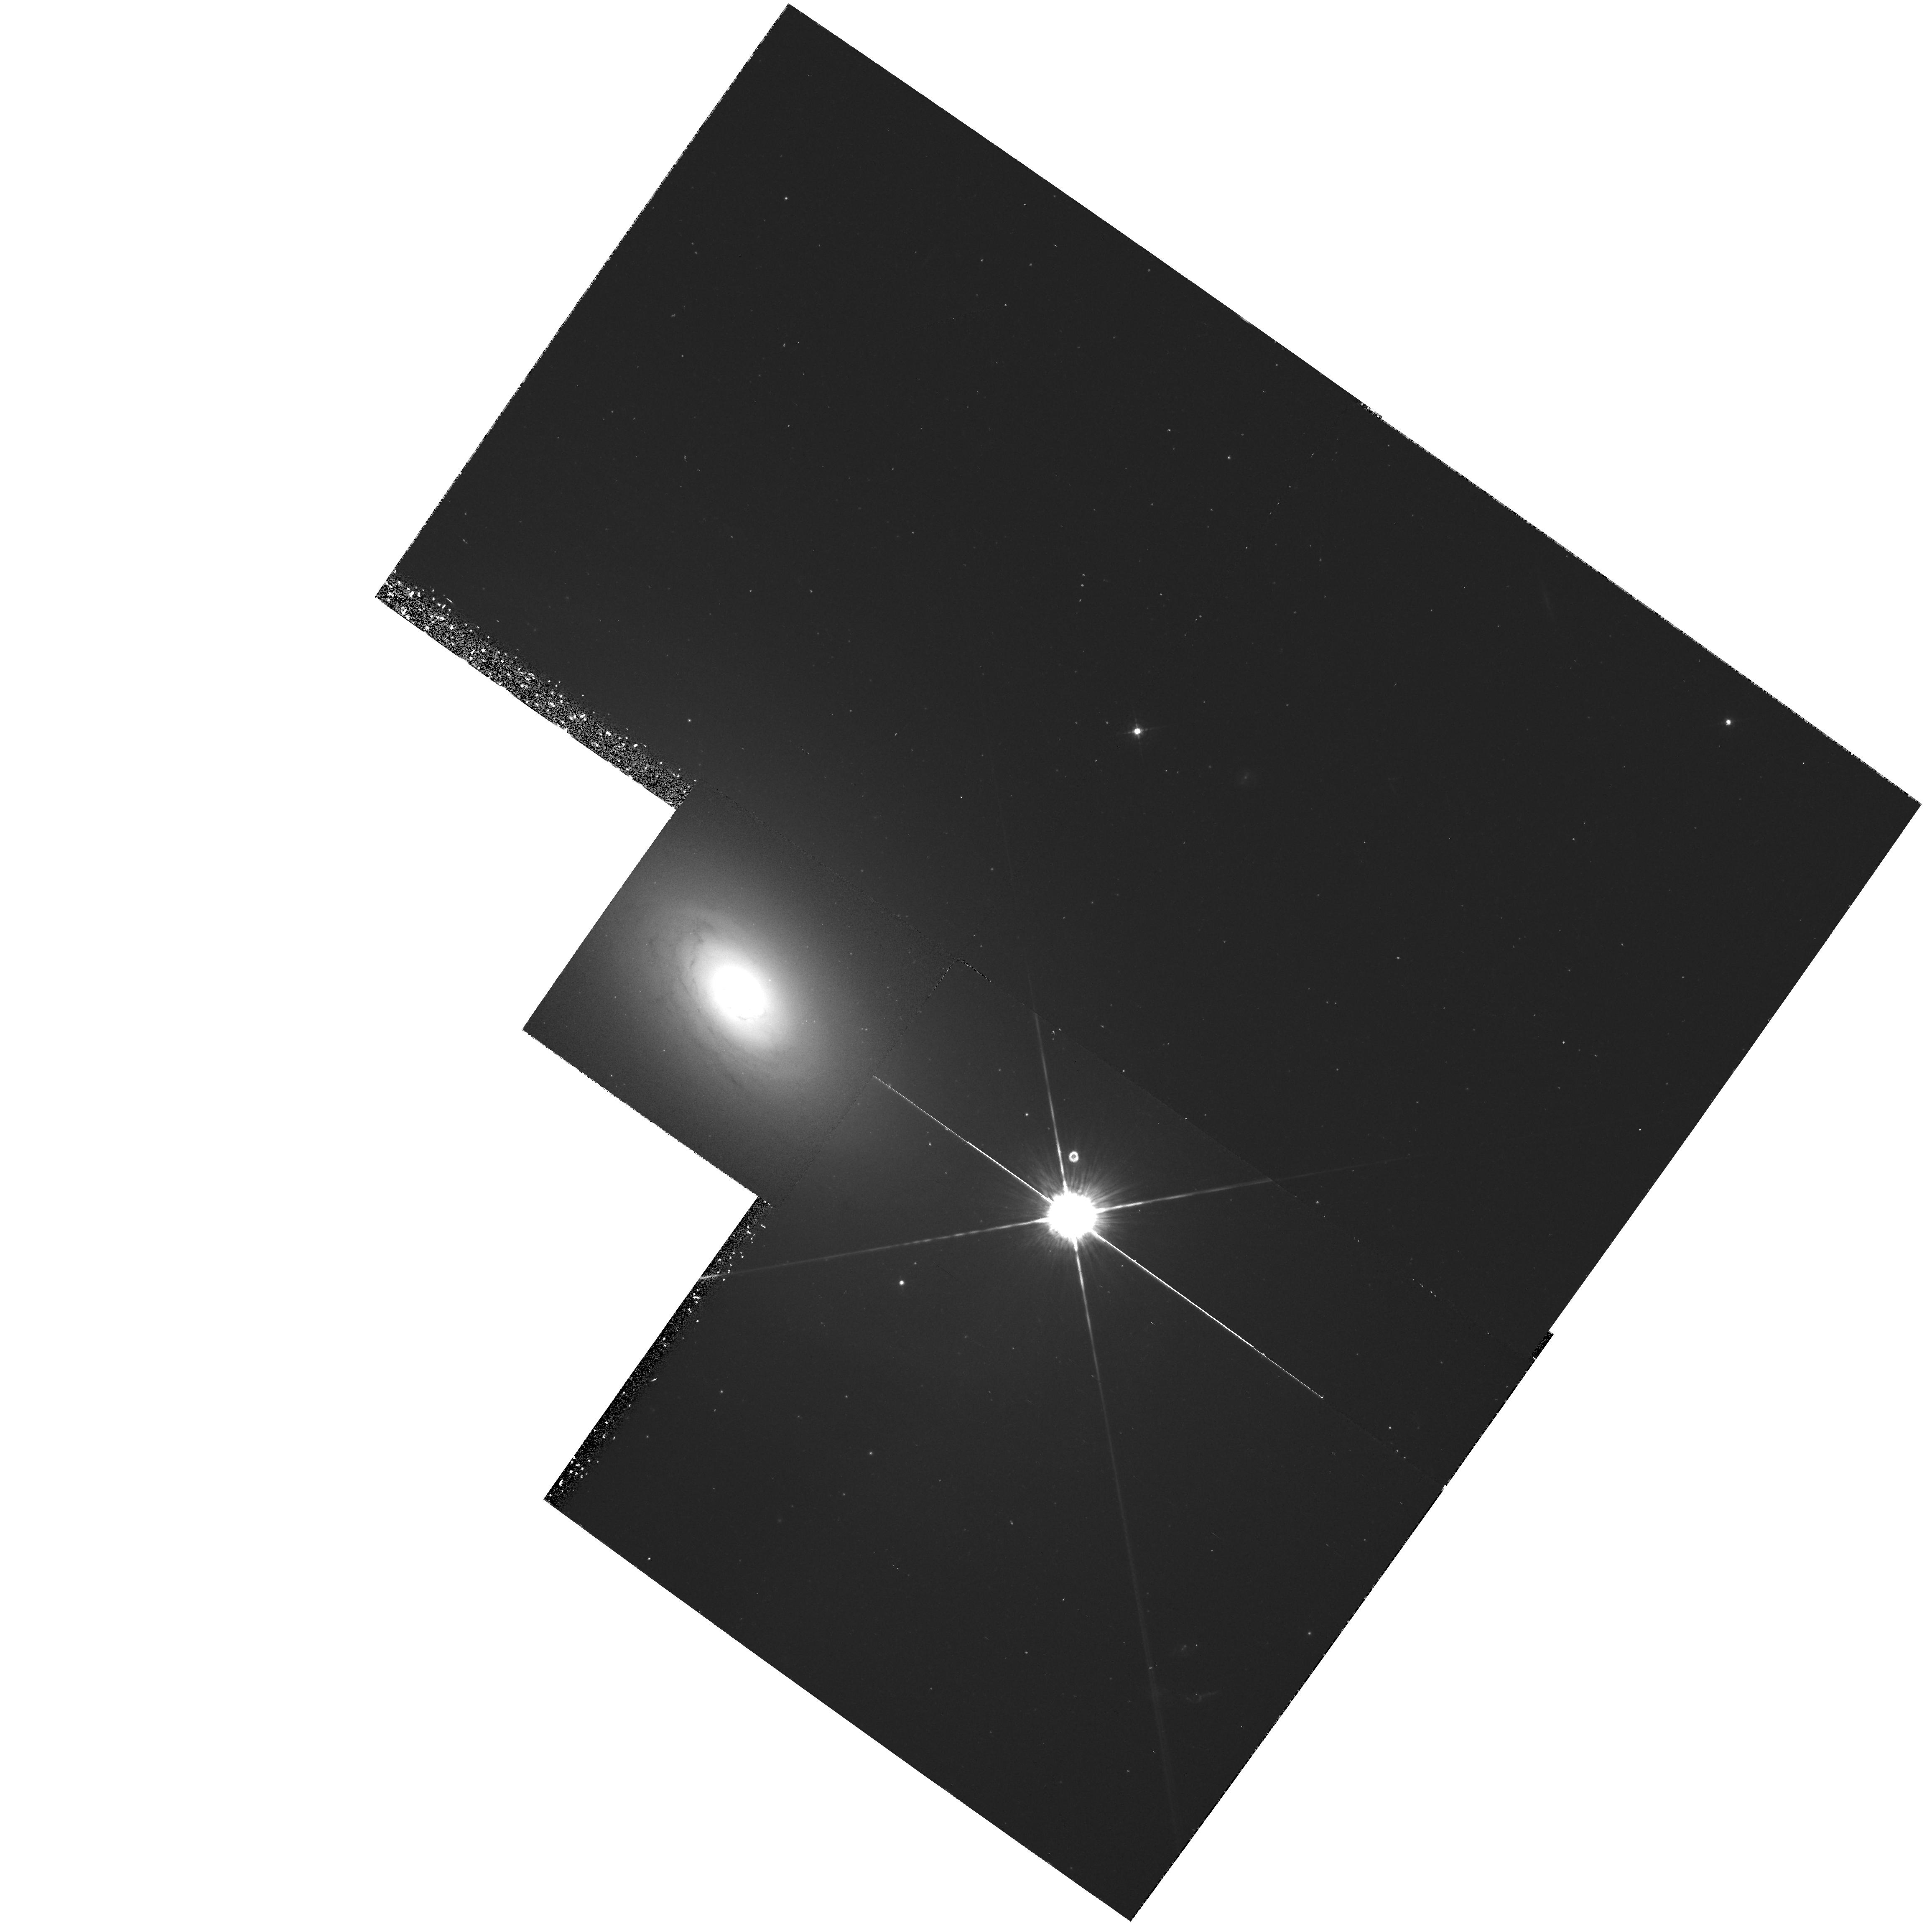
Target: NGC2974. Instrument: WFPC2/PC. Filter: F547M. Exposure: 23 min. Observation ID: hst_6822_02_wfpc2_pc_f547m_u3wm02

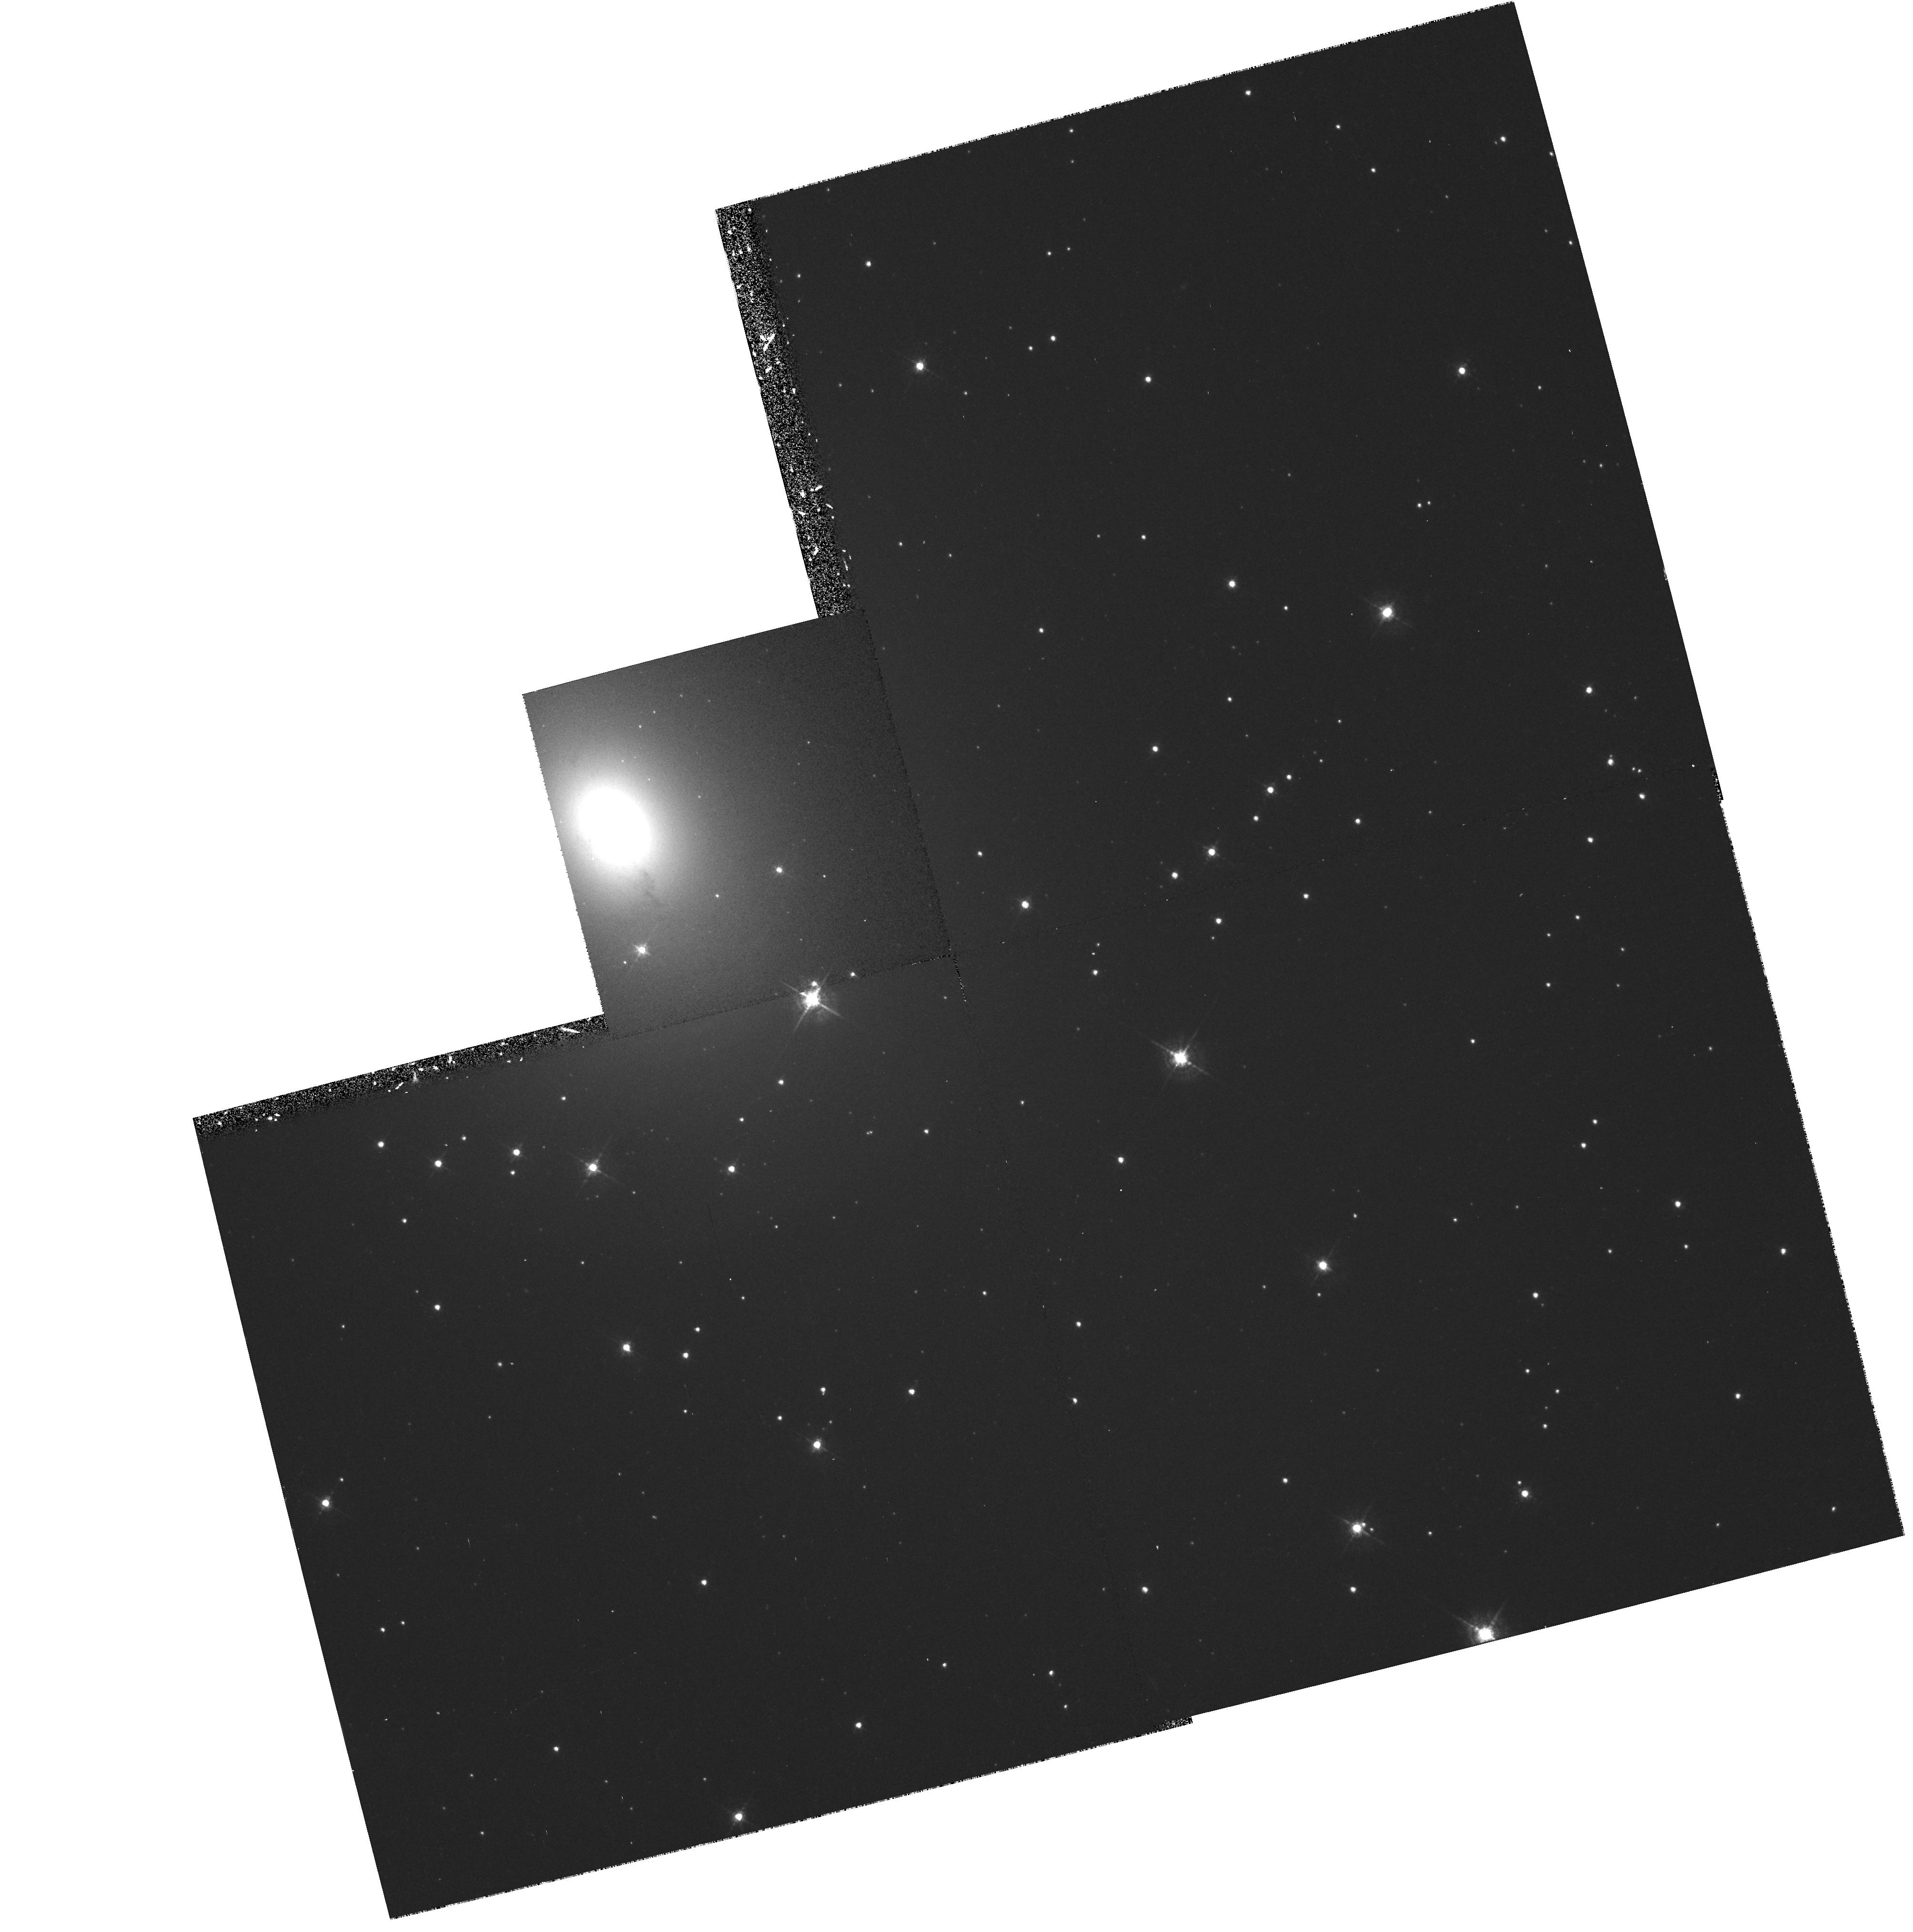
Target: NGC3136. Instrument: WFPC2/PC. Filter: F547M. Exposure: 22 min. Observation ID: hst_6822_03_wfpc2_pc_f547m_u3wm03

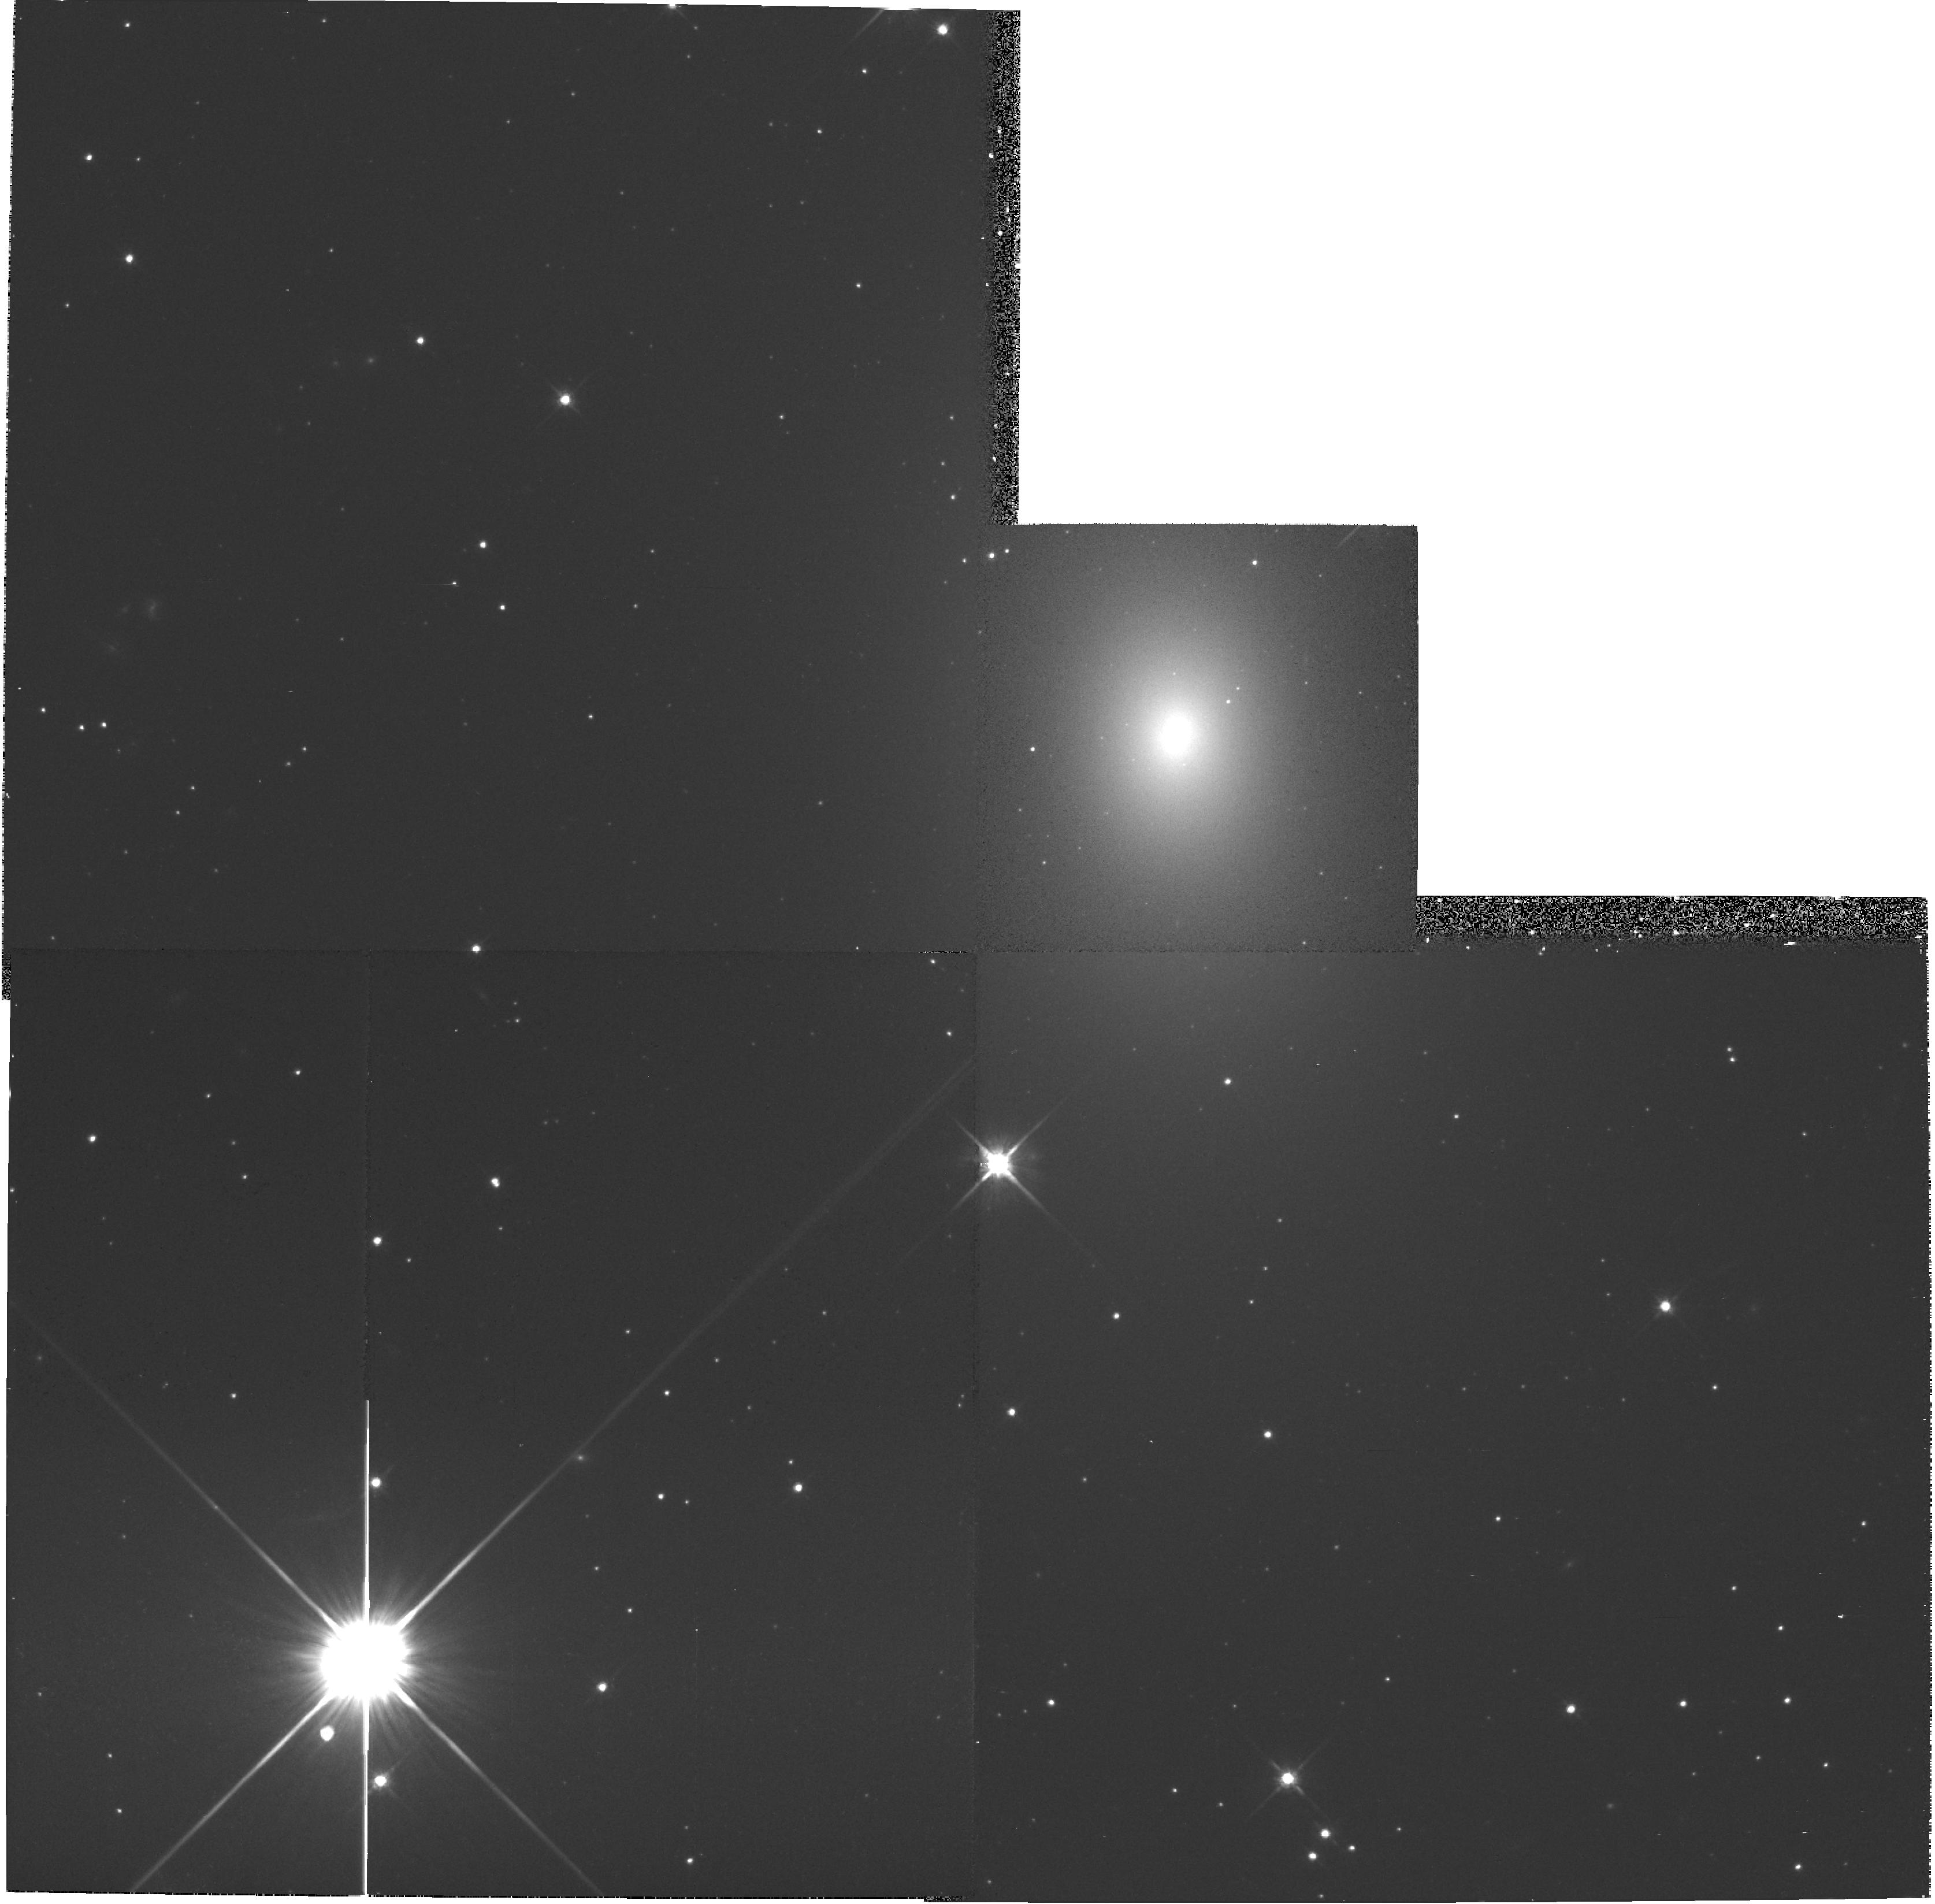
Target: NGC2325. Instrument: WFPC2/PC. Filter: F814W. Exposure: 7 min. Observation ID: hst_6822_01_wfpc2_pc_f814w_u3wm01

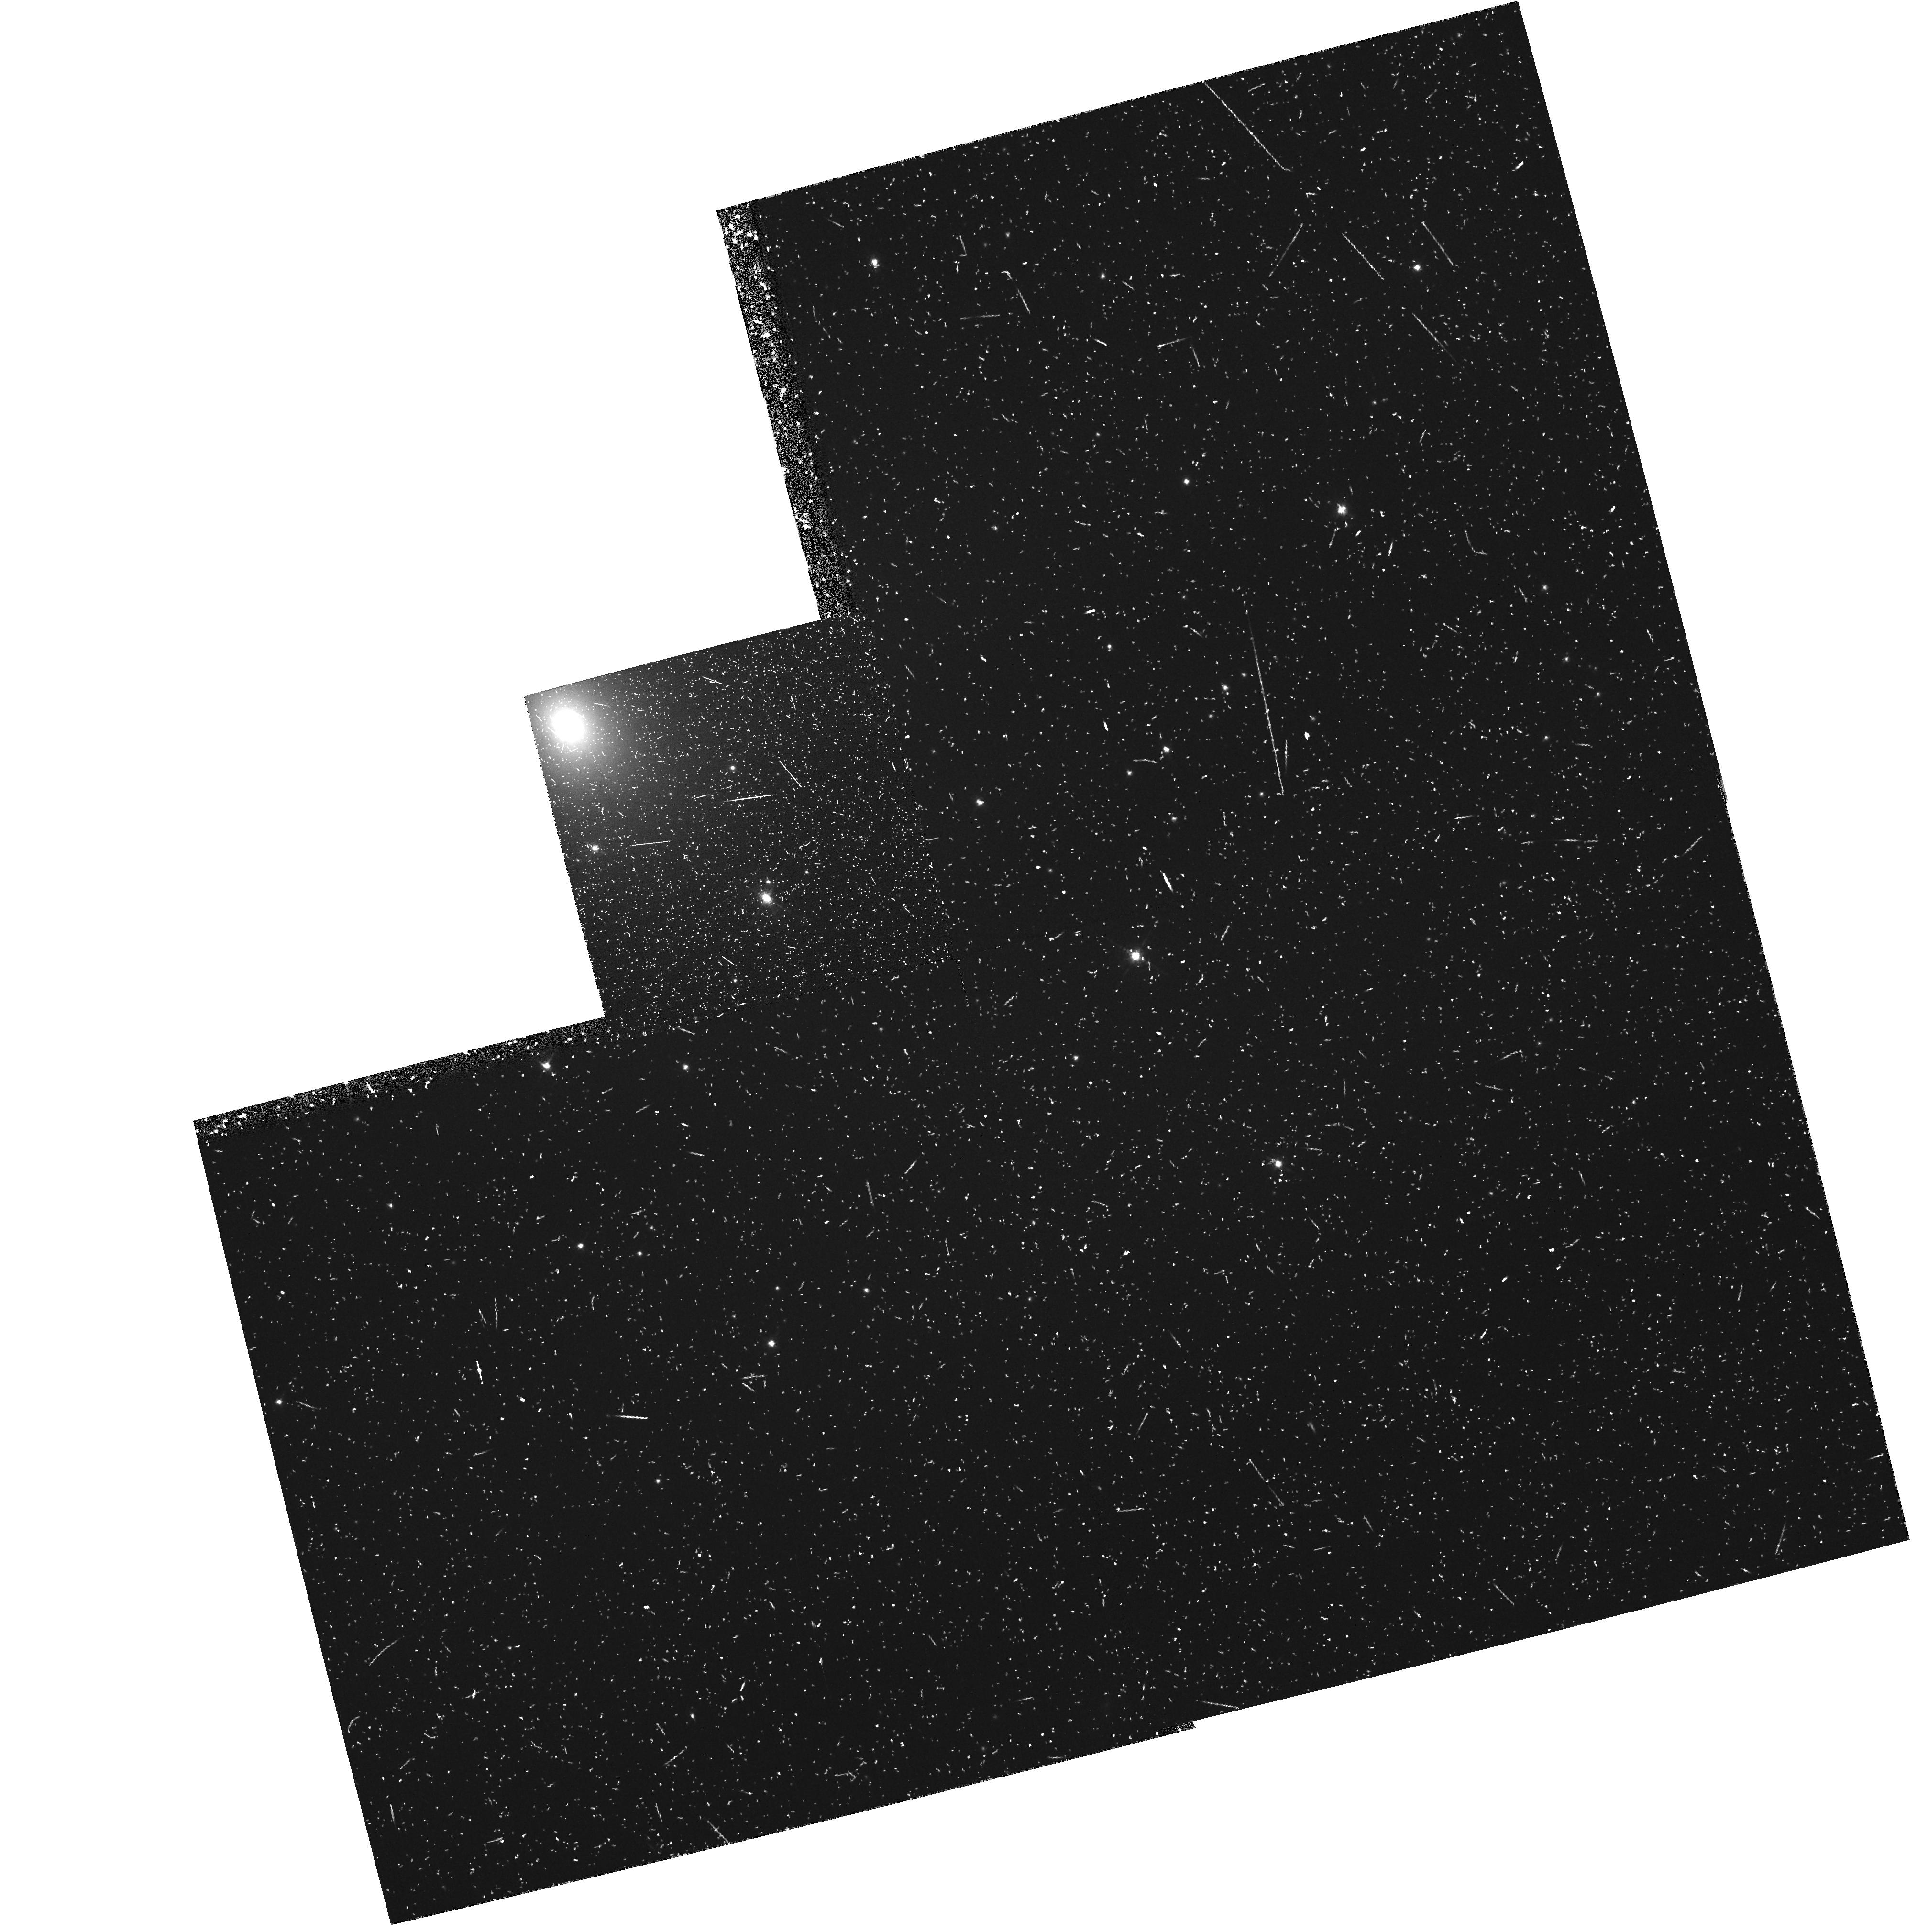
Target: NGC3136. Instrument: WFPC2/PC. Filter: FR680P15. Exposure: 42 min. Observation ID: u3wm0306r

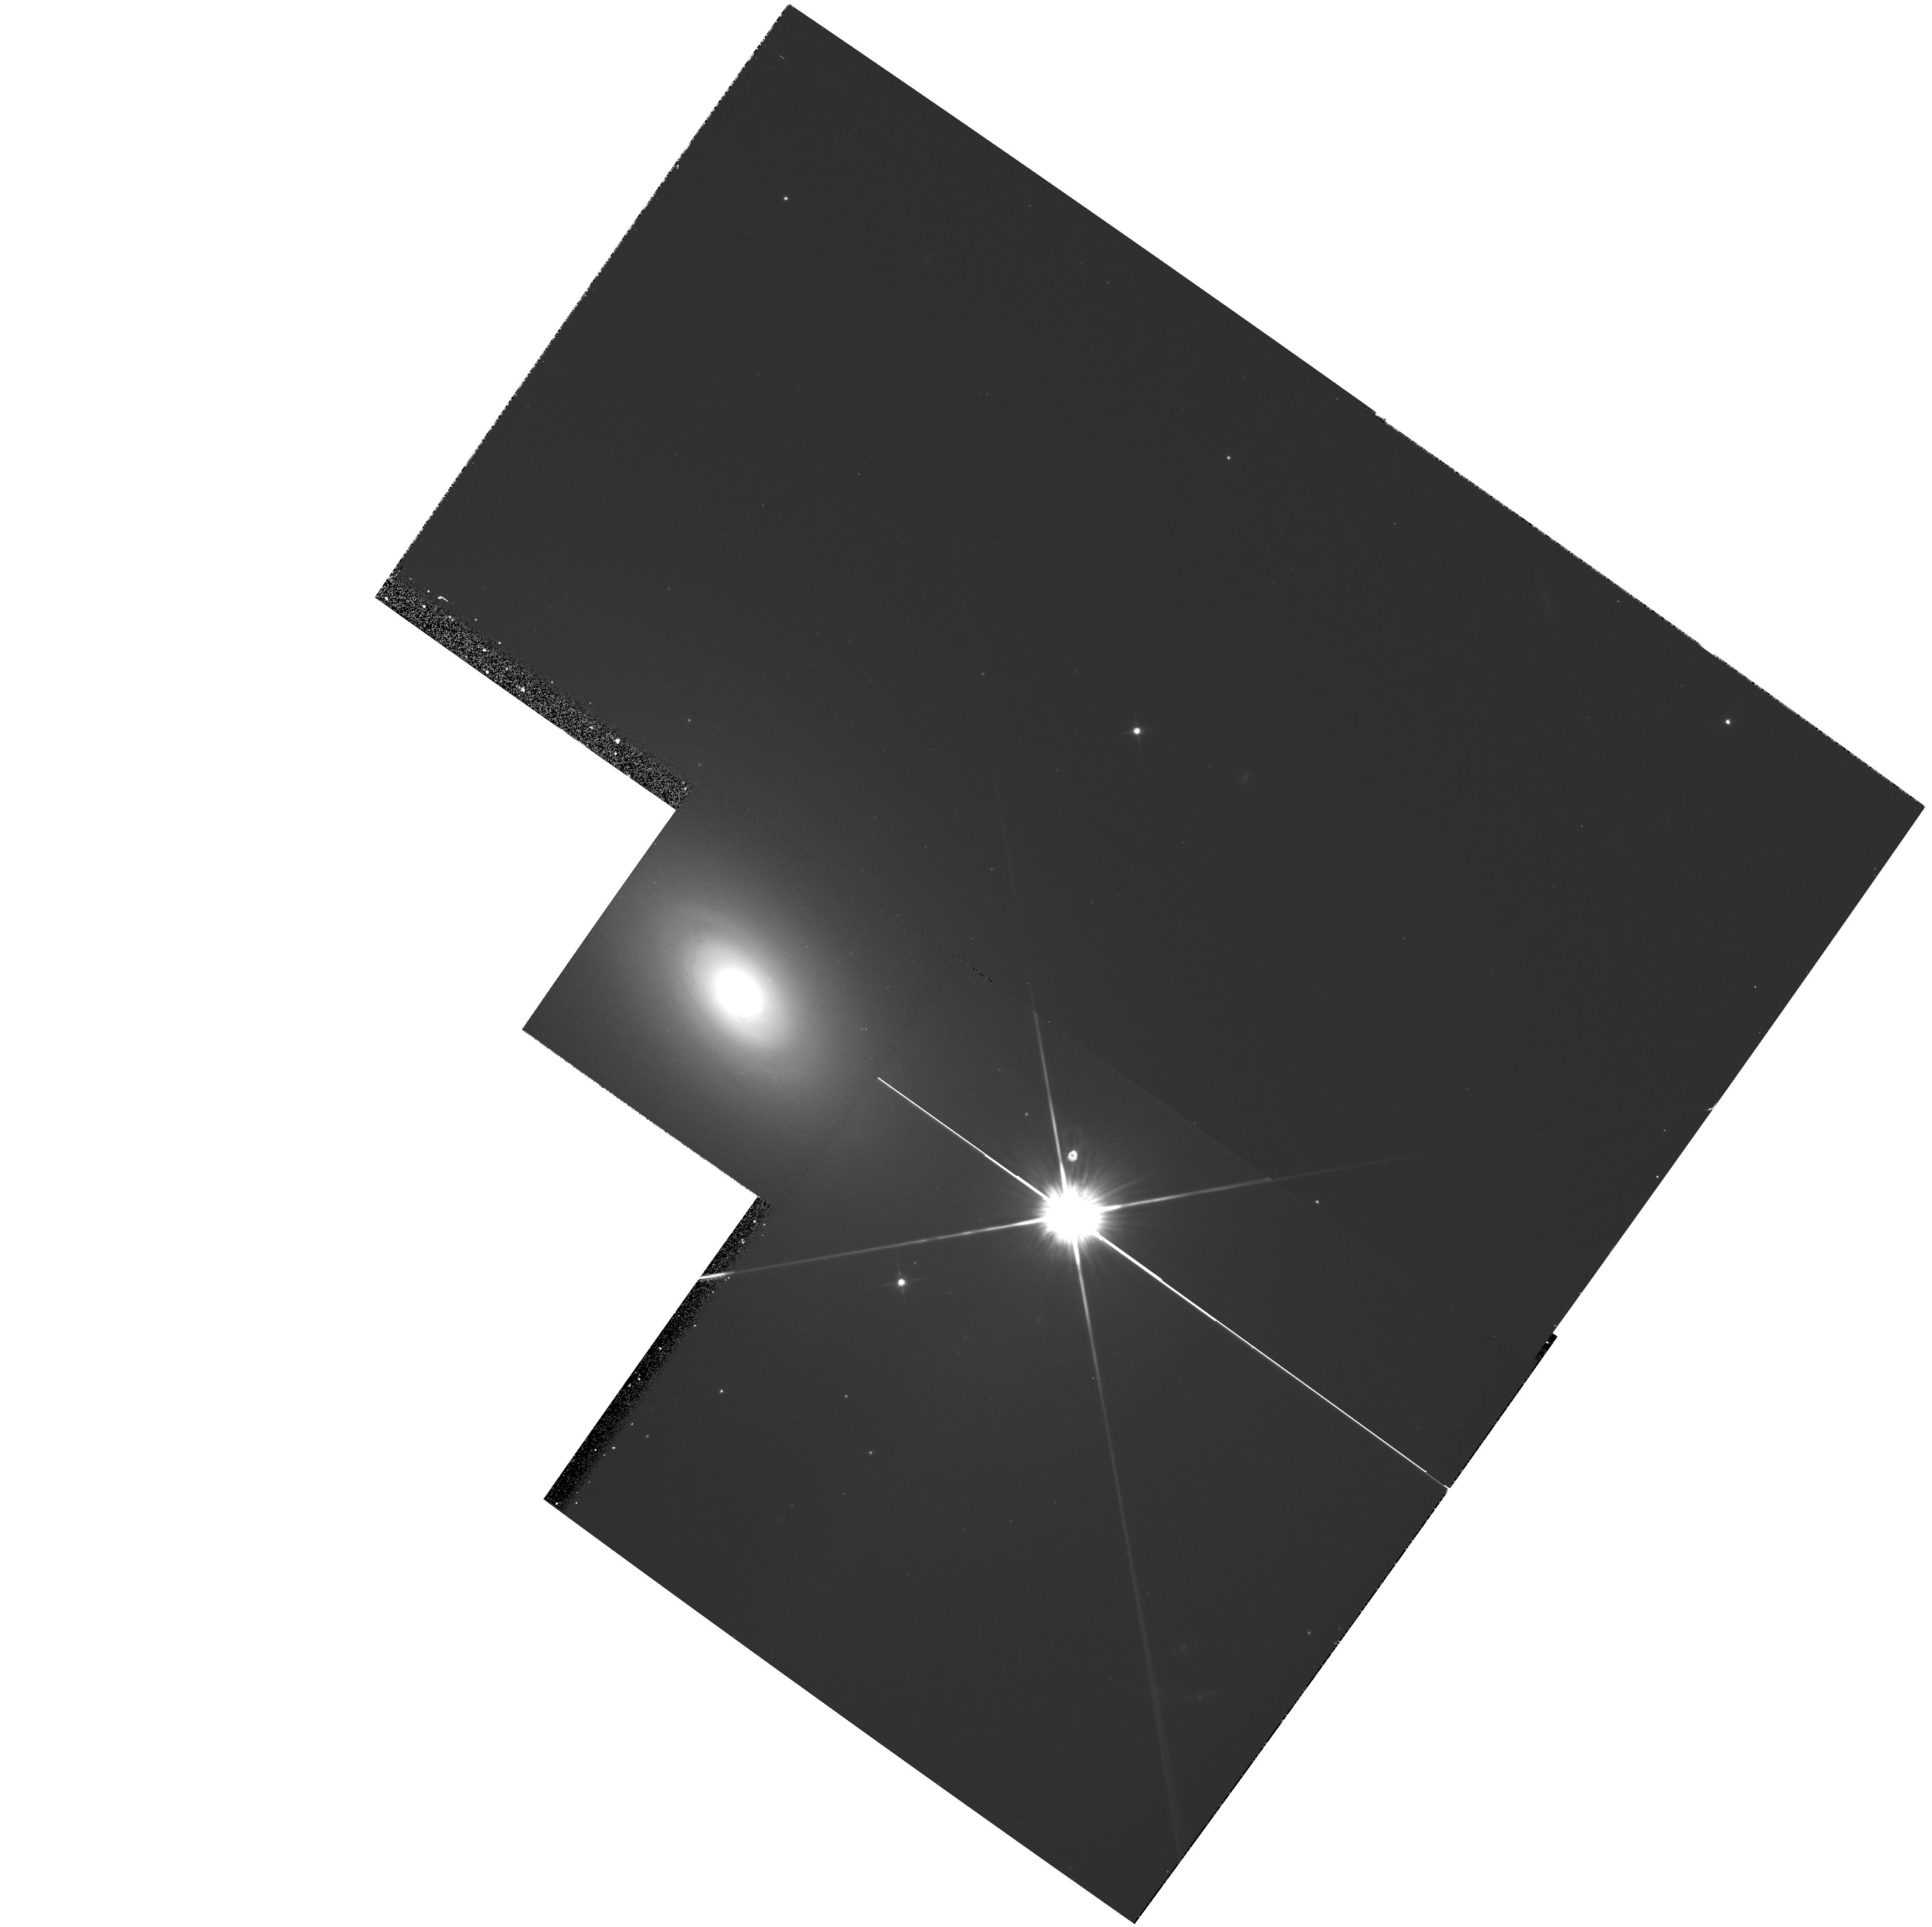
Target: NGC2974. Instrument: WFPC2/PC. Filter: F814W. Exposure: 8 min. Observation ID: hst_6822_02_wfpc2_pc_f814w_u3wm02

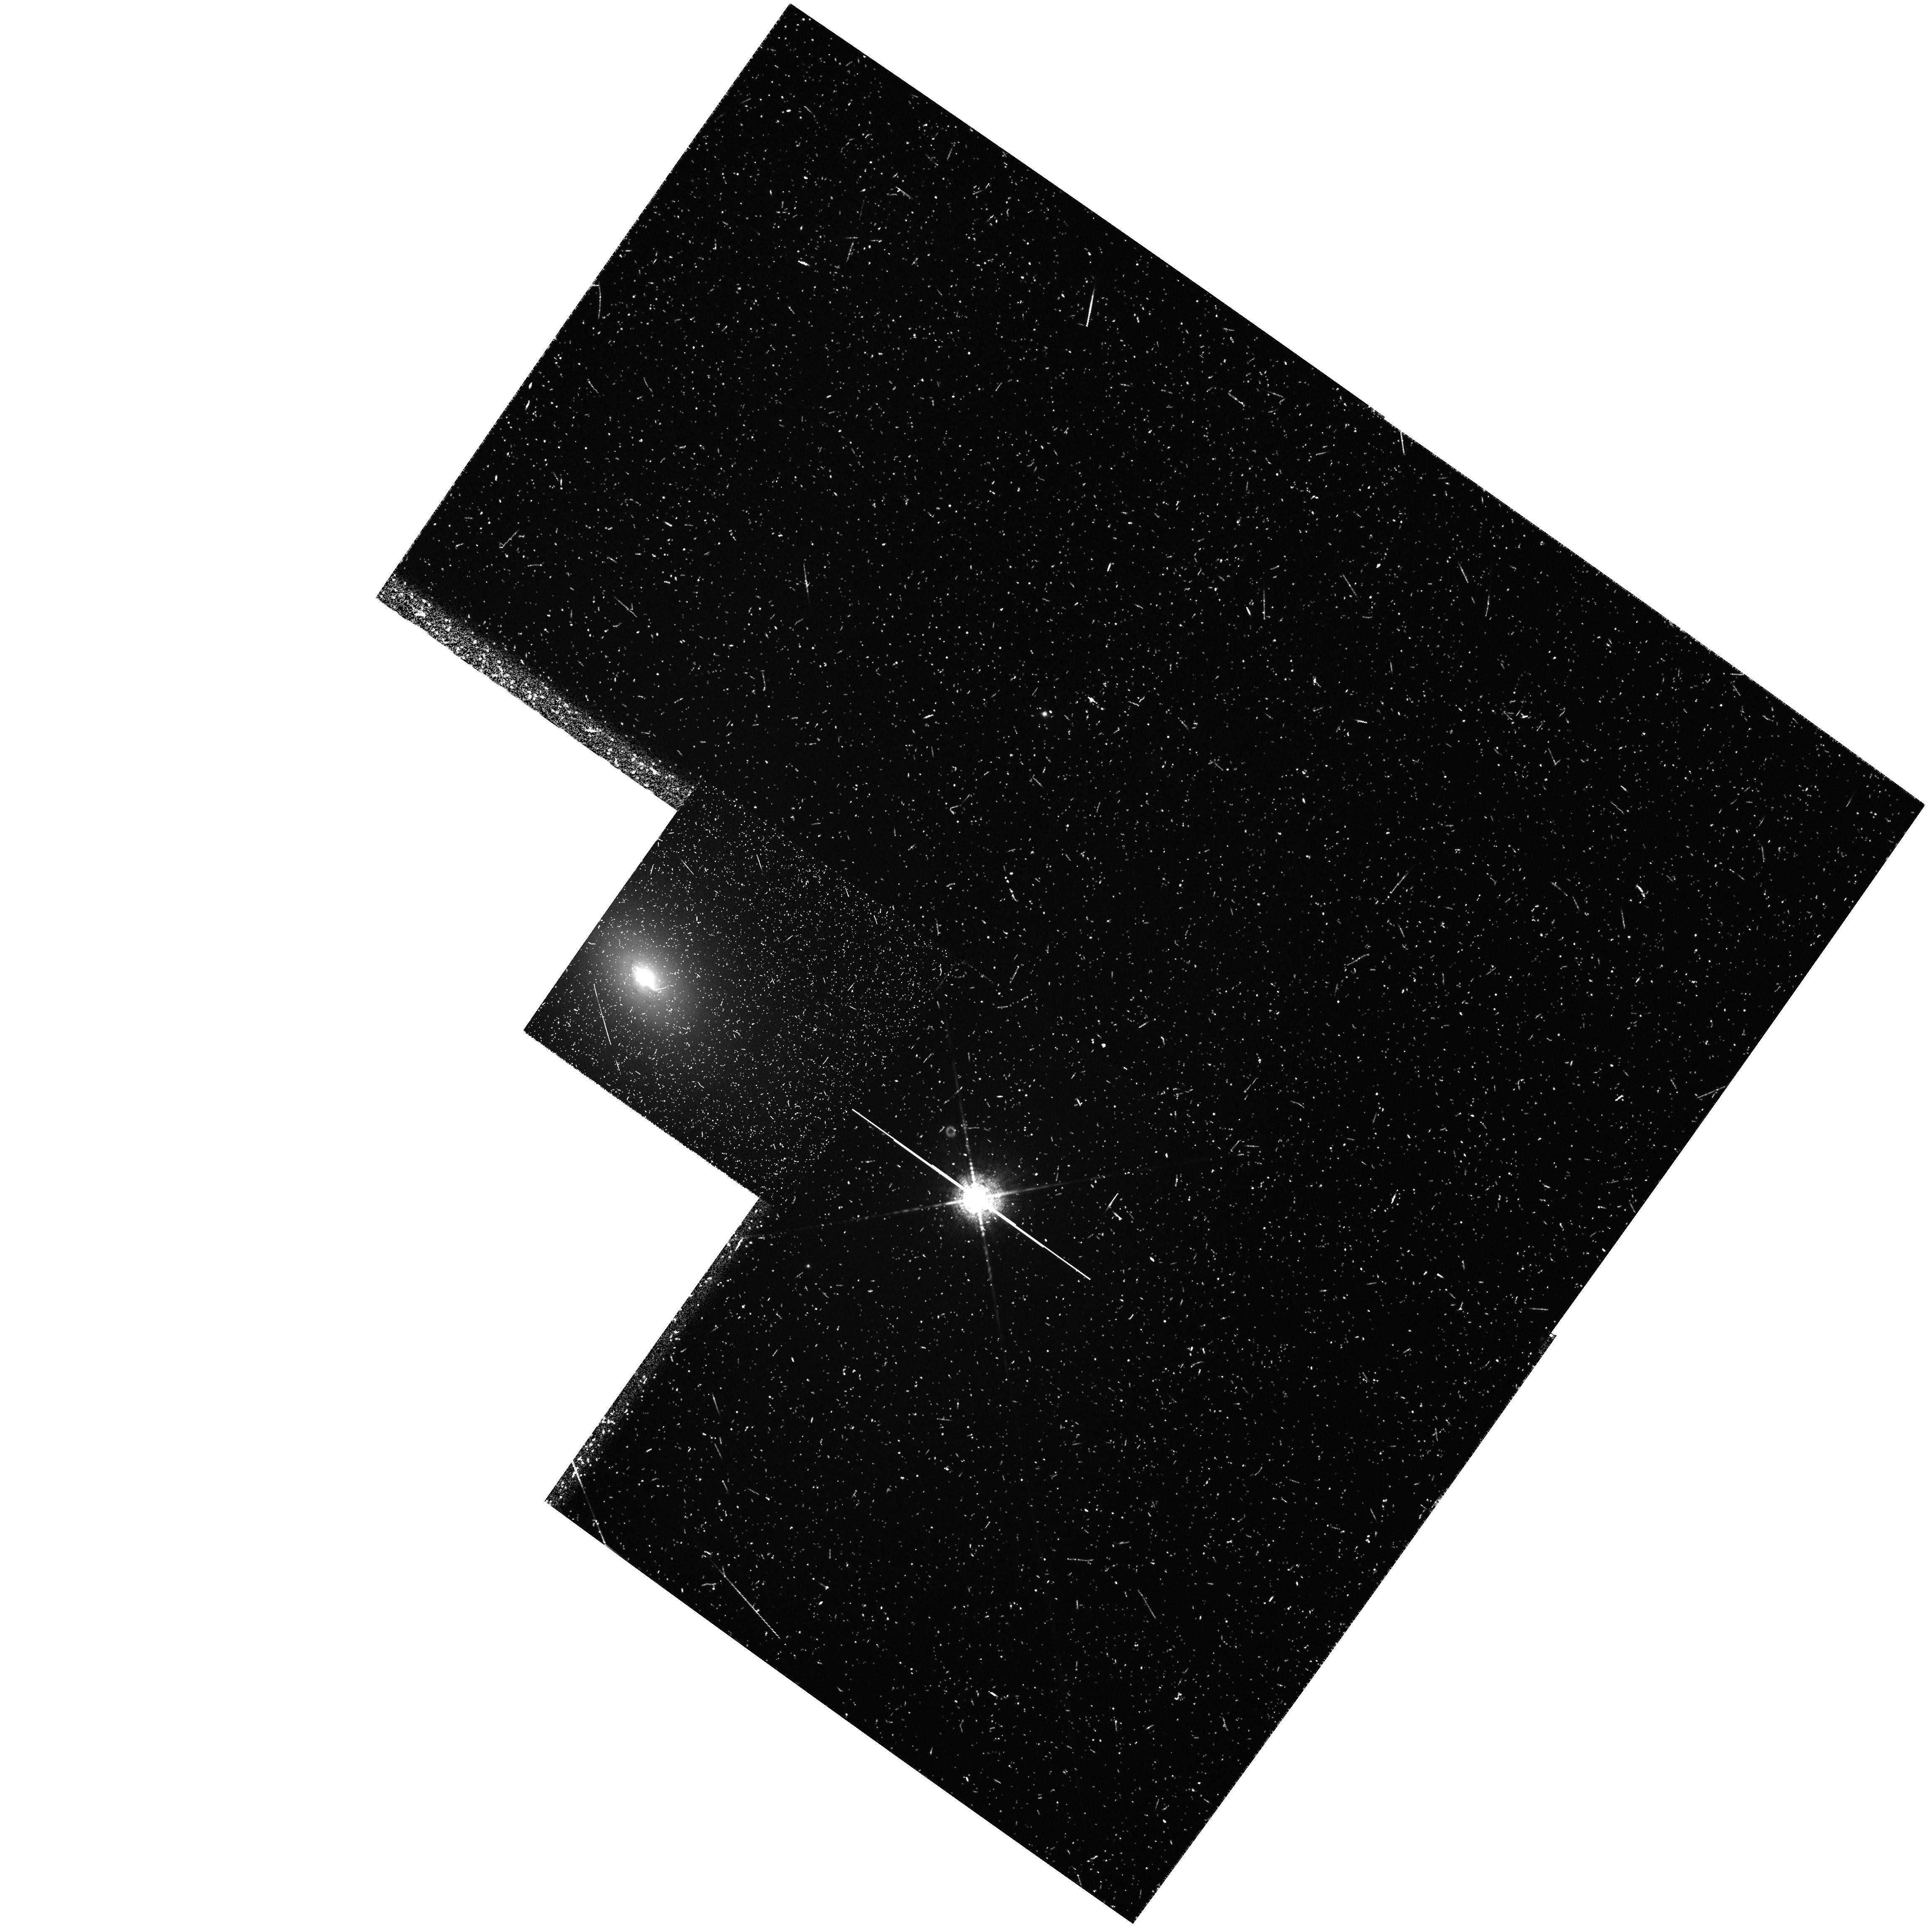
Target: NGC2974. Instrument: WFPC2/PC. Filter: FR680P15. Exposure: 28 min. Observation ID: u3wm0207m

Ionized Gas with Broad Emission Lines in the Nuclei of Ellipticals (PI: Goudfrooij, Paul)

Ionized gas disks in the central regions of elliptical galaxies have proven to be a powerful tool for the determination of the true spatial shape and the central mass-to-light ratio of their host galaxies. We have obtained ground-based spectroscopic data which show that some of these ellipticals with ionized gas exhibit broad forbidden emission lines in their central regions. These might hint for the presence of either highly turbulent gas motions or a central dark mass. However, we are currently unable to distinguish between these two possibilities since we do not know the central distribution of the gas. We therefore propose to use WFPC2 to obtain V and I broad band images as well as narrow band images centered on the H-alpha+[N II] emission lines for 3 ellipticals in our sample: NGC 2325, NGC 2974, and NGC 3136. These galaxies are low radio emitters and show broad [N II] and [S II] emission lines. Detailed (photometric and dynamical) models will be constructed in an attempt to reproduce the observed surface brightness, flux distribution of the gas, and optical depth of the dust. Subsequently, we will derive theoretical line profiles of the ionized gas. These will be compared with our ground-based spectroscopy in order to constrain the mass of a possible central dark mass, and the amount of turbulence.